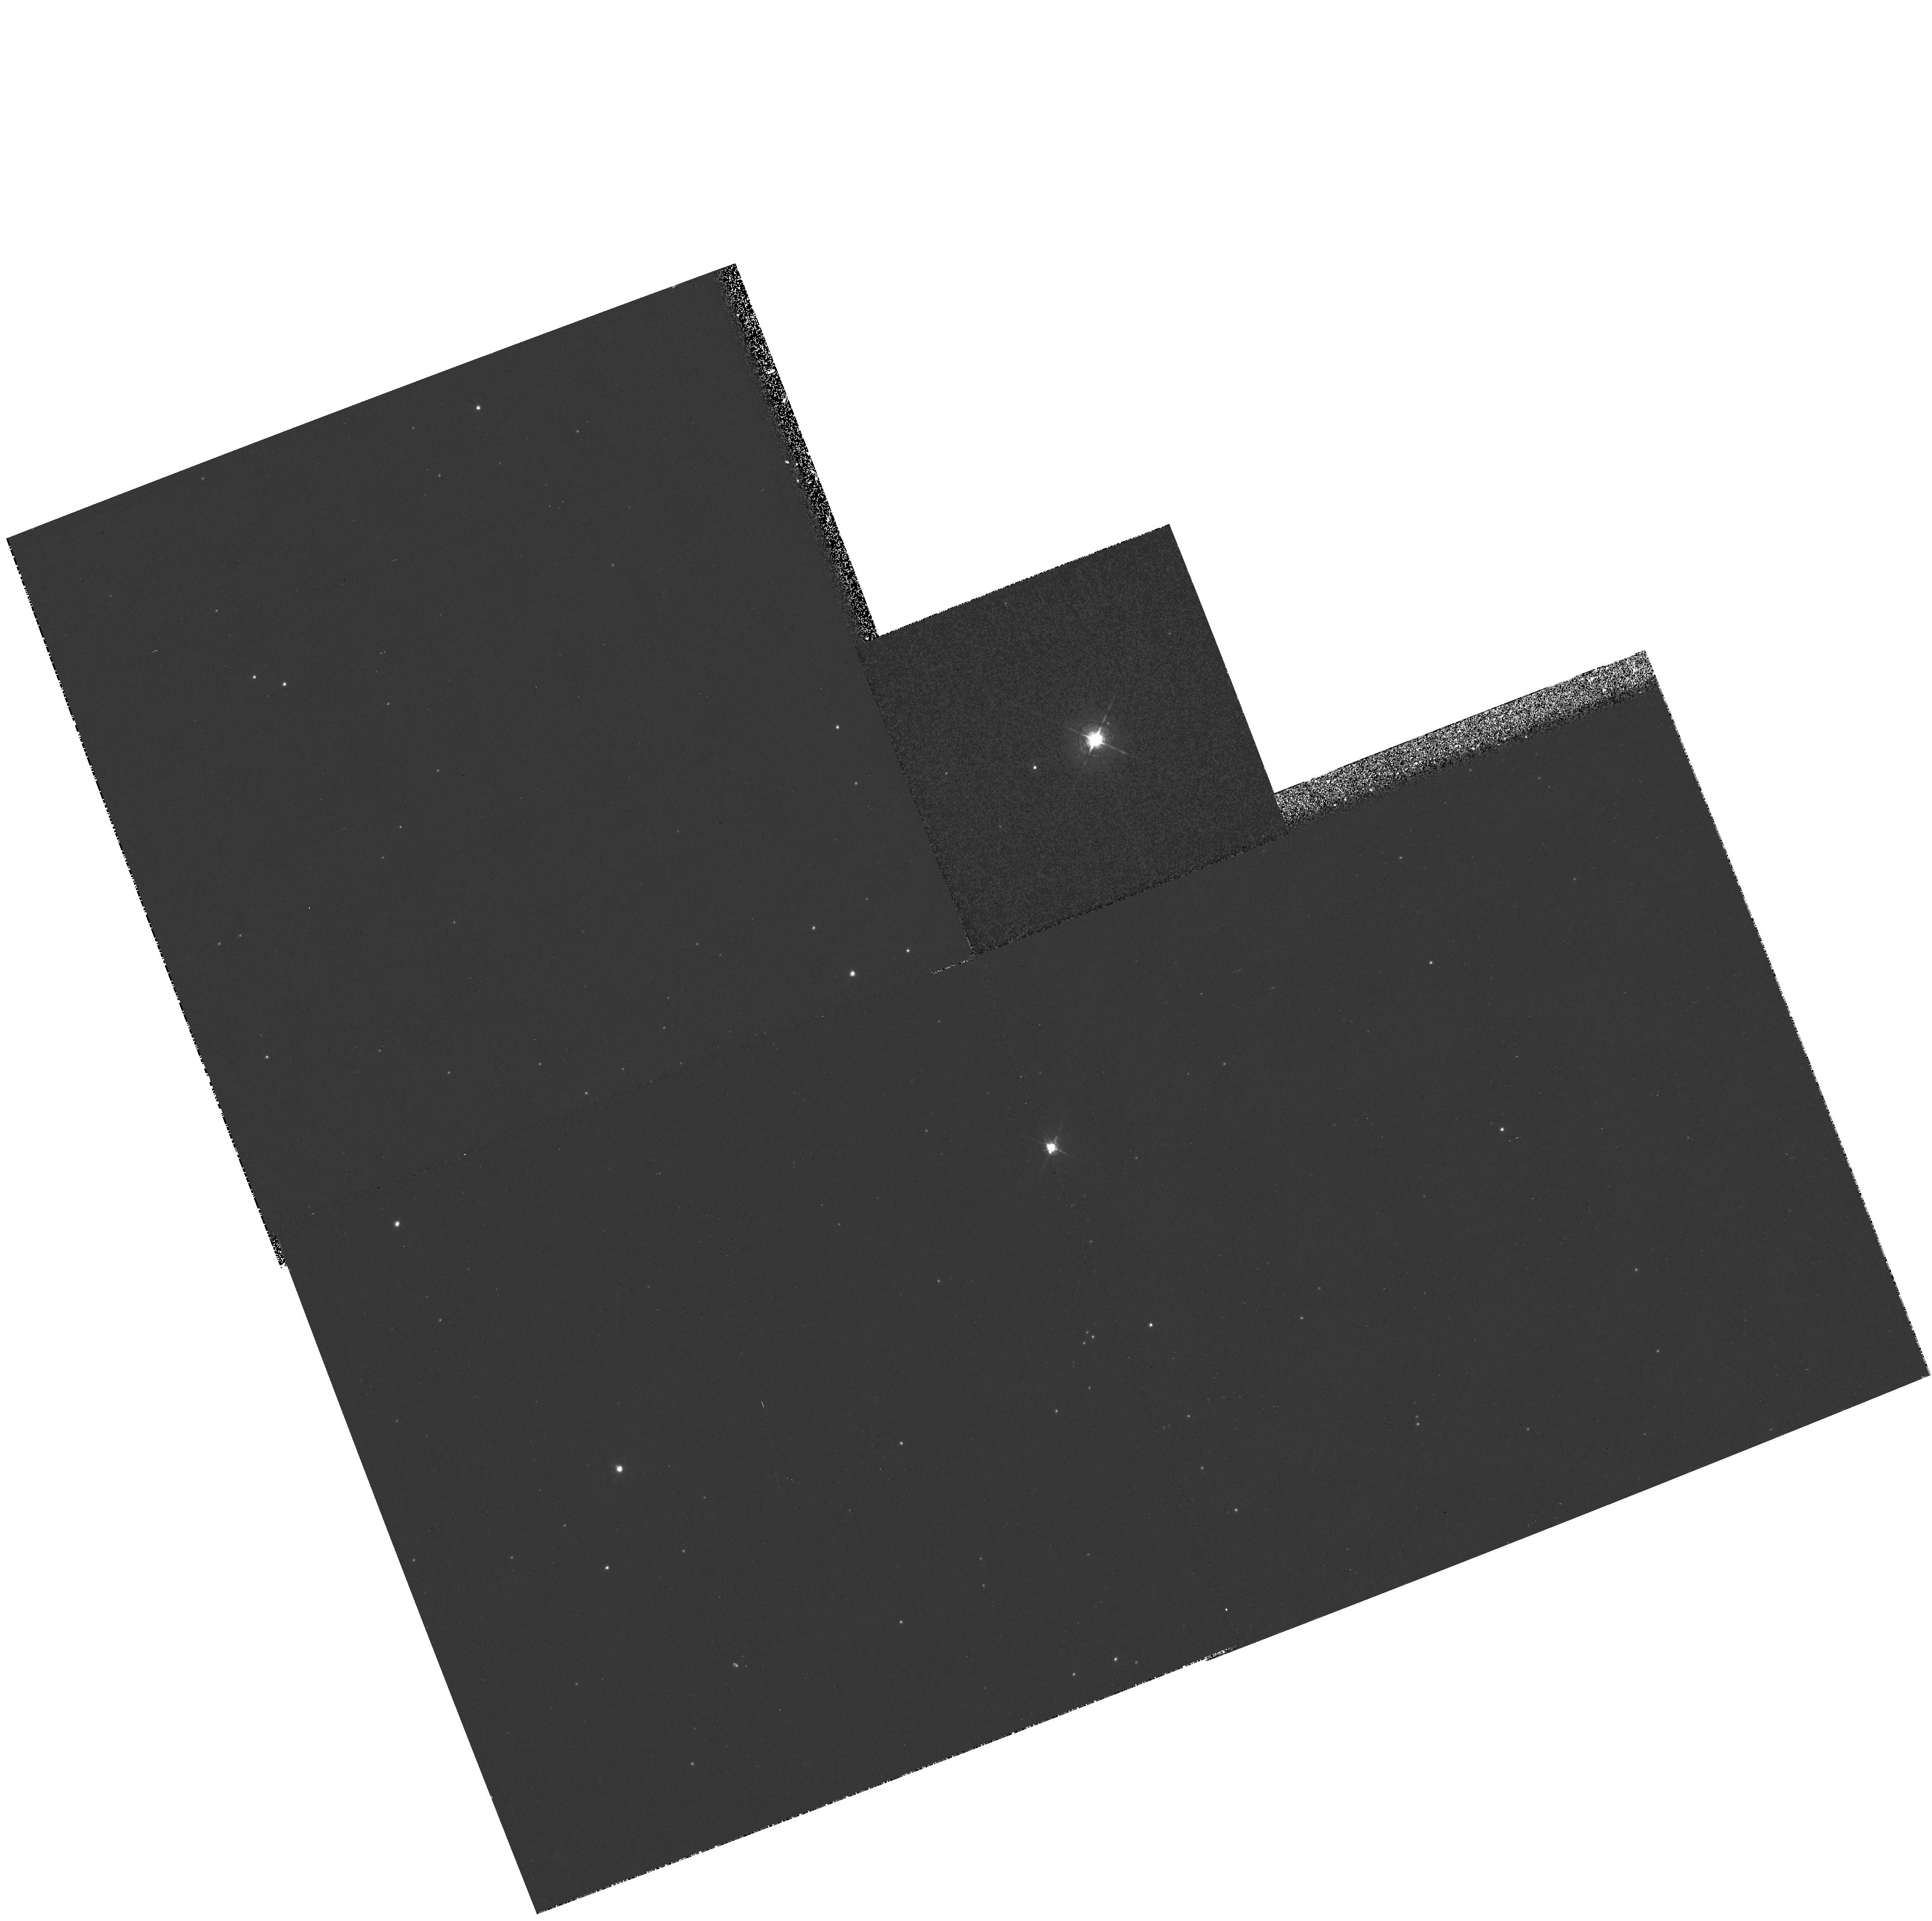
Target: HD269006
Instrument: WFPC2/PC
Filter: F656N
Exposure: 34 min
Observation ID: hst_6540_07_wfpc2_pc_f656n_u4ky07

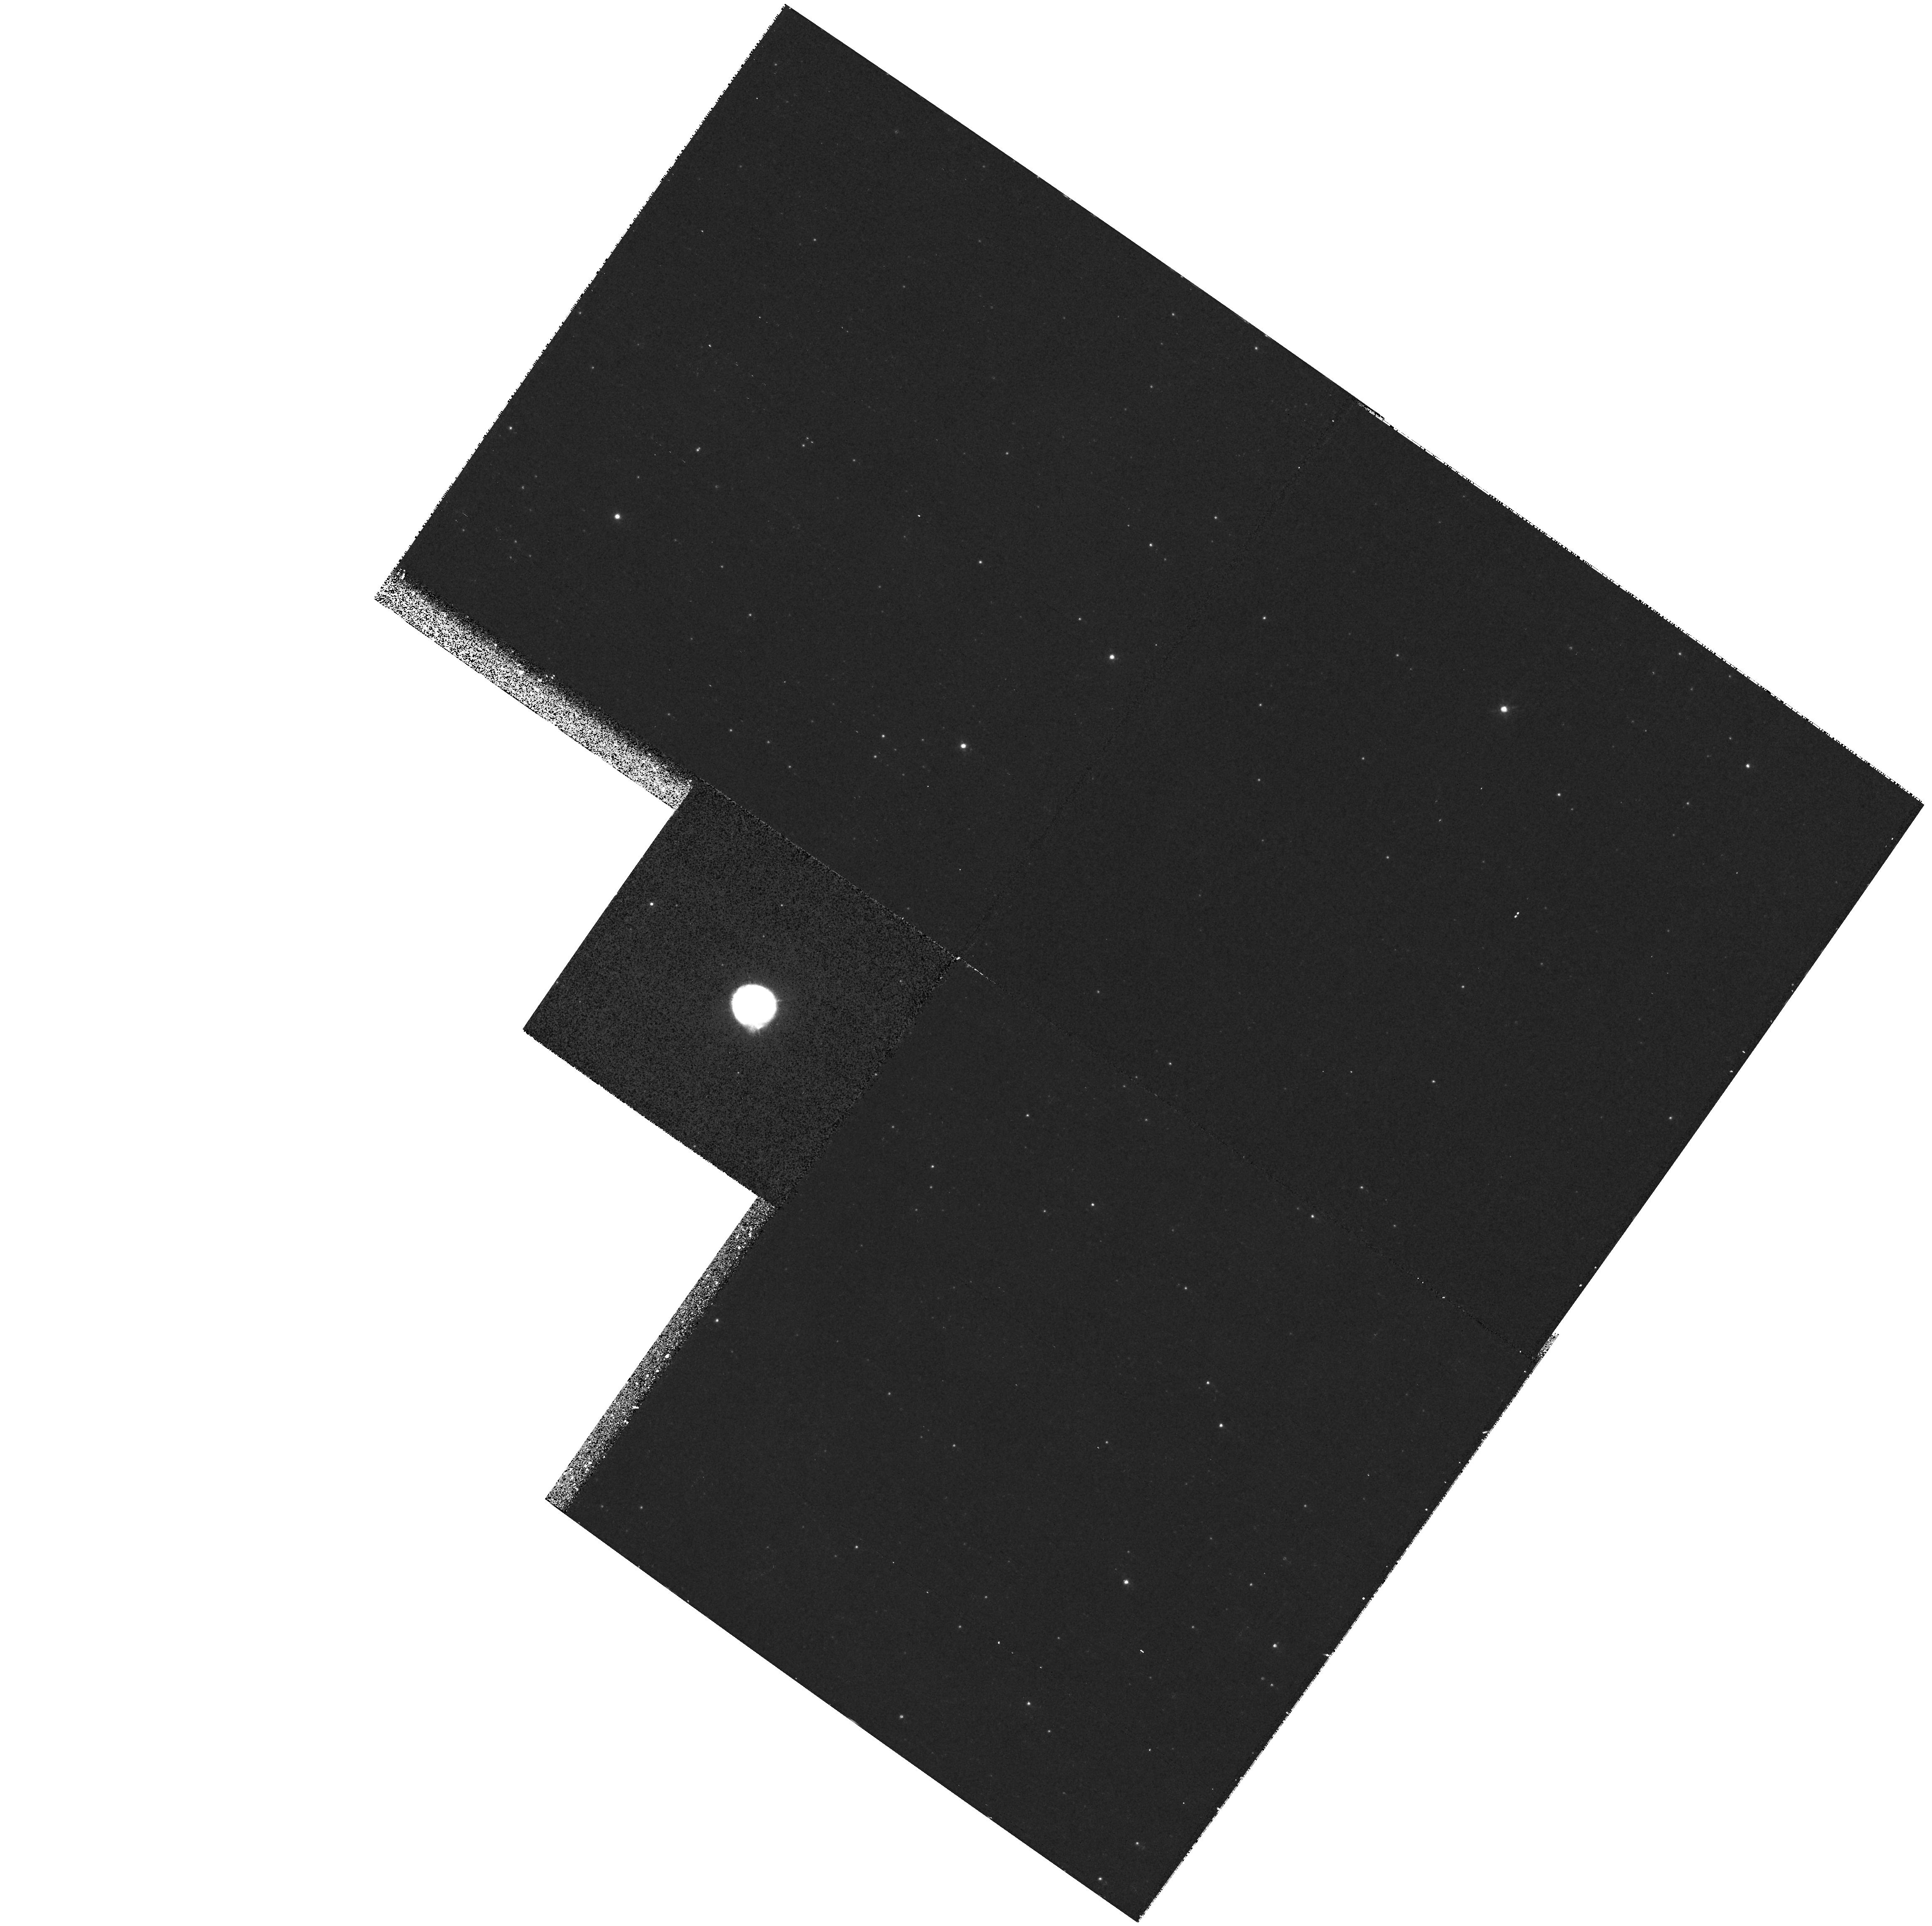
Target: S61
Instrument: WFPC2/PC
Filter: F656N
Exposure: 34 min
Observation ID: hst_6540_01_wfpc2_pc_f656n_u4ky01

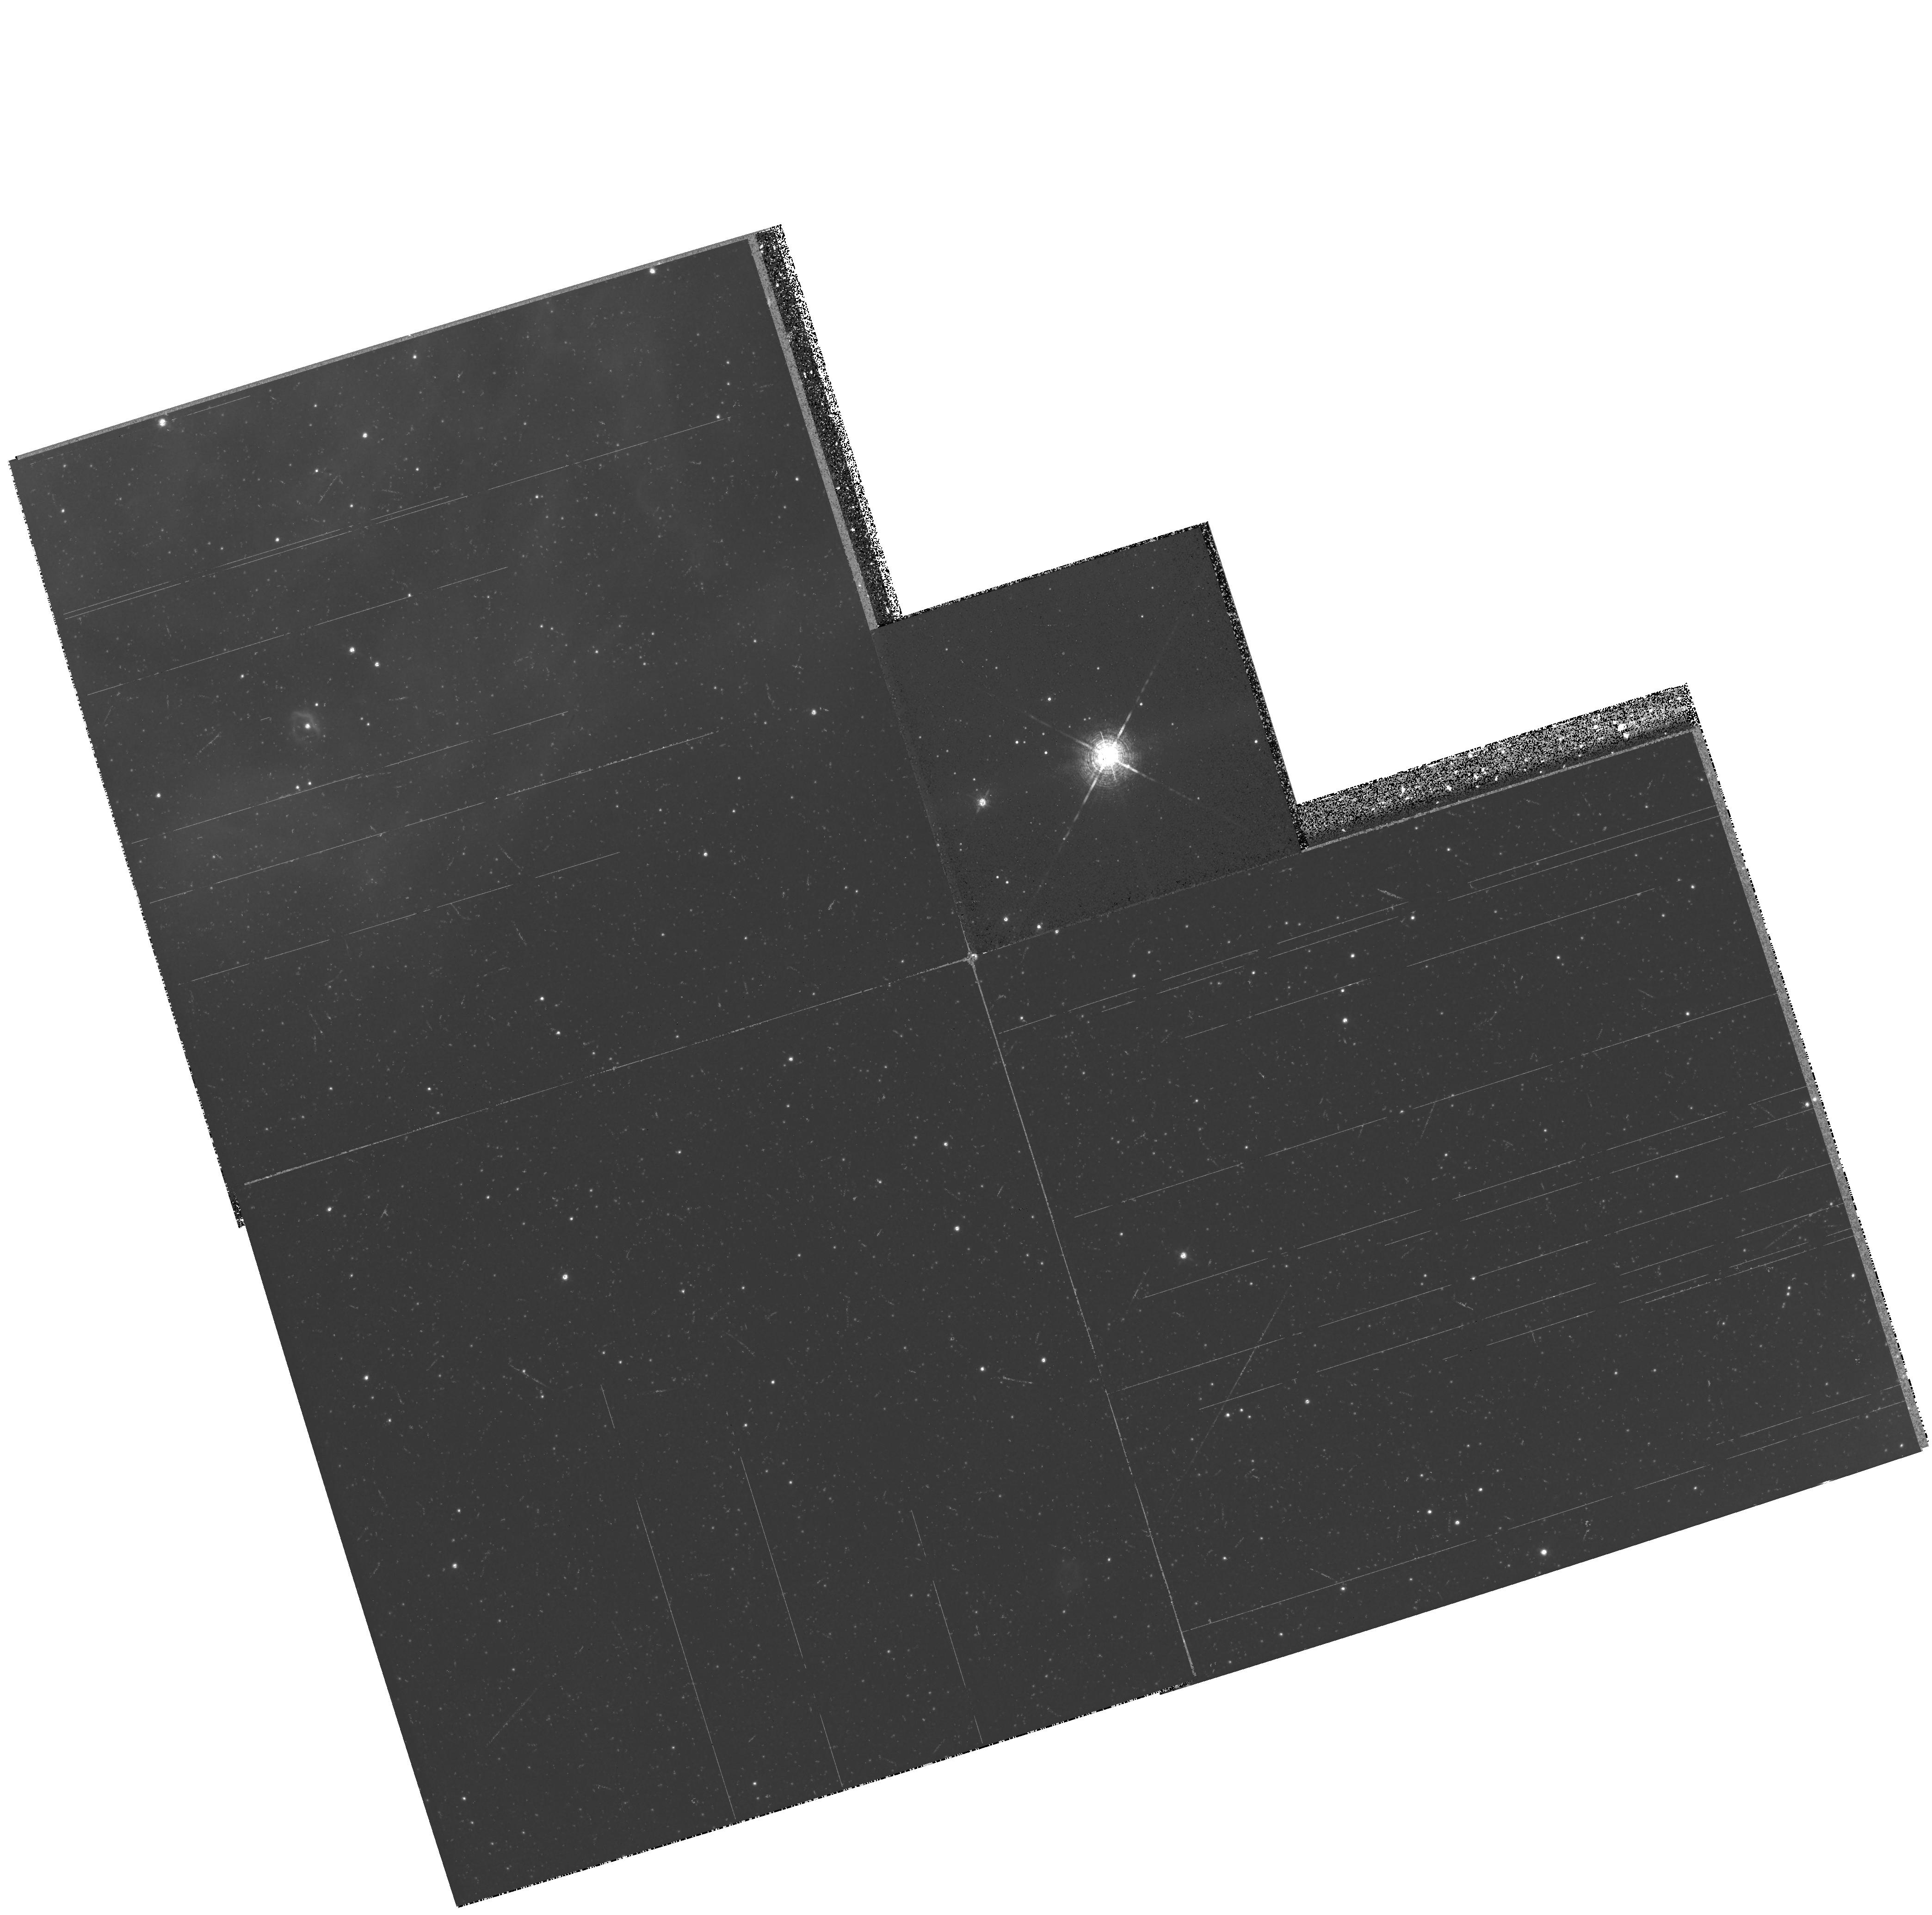
Target: HD35343
Instrument: WFPC2/PC
Filter: F656N
Exposure: 34 min
Observation ID: hst_6540_08_wfpc2_pc_f656n_u4ky08

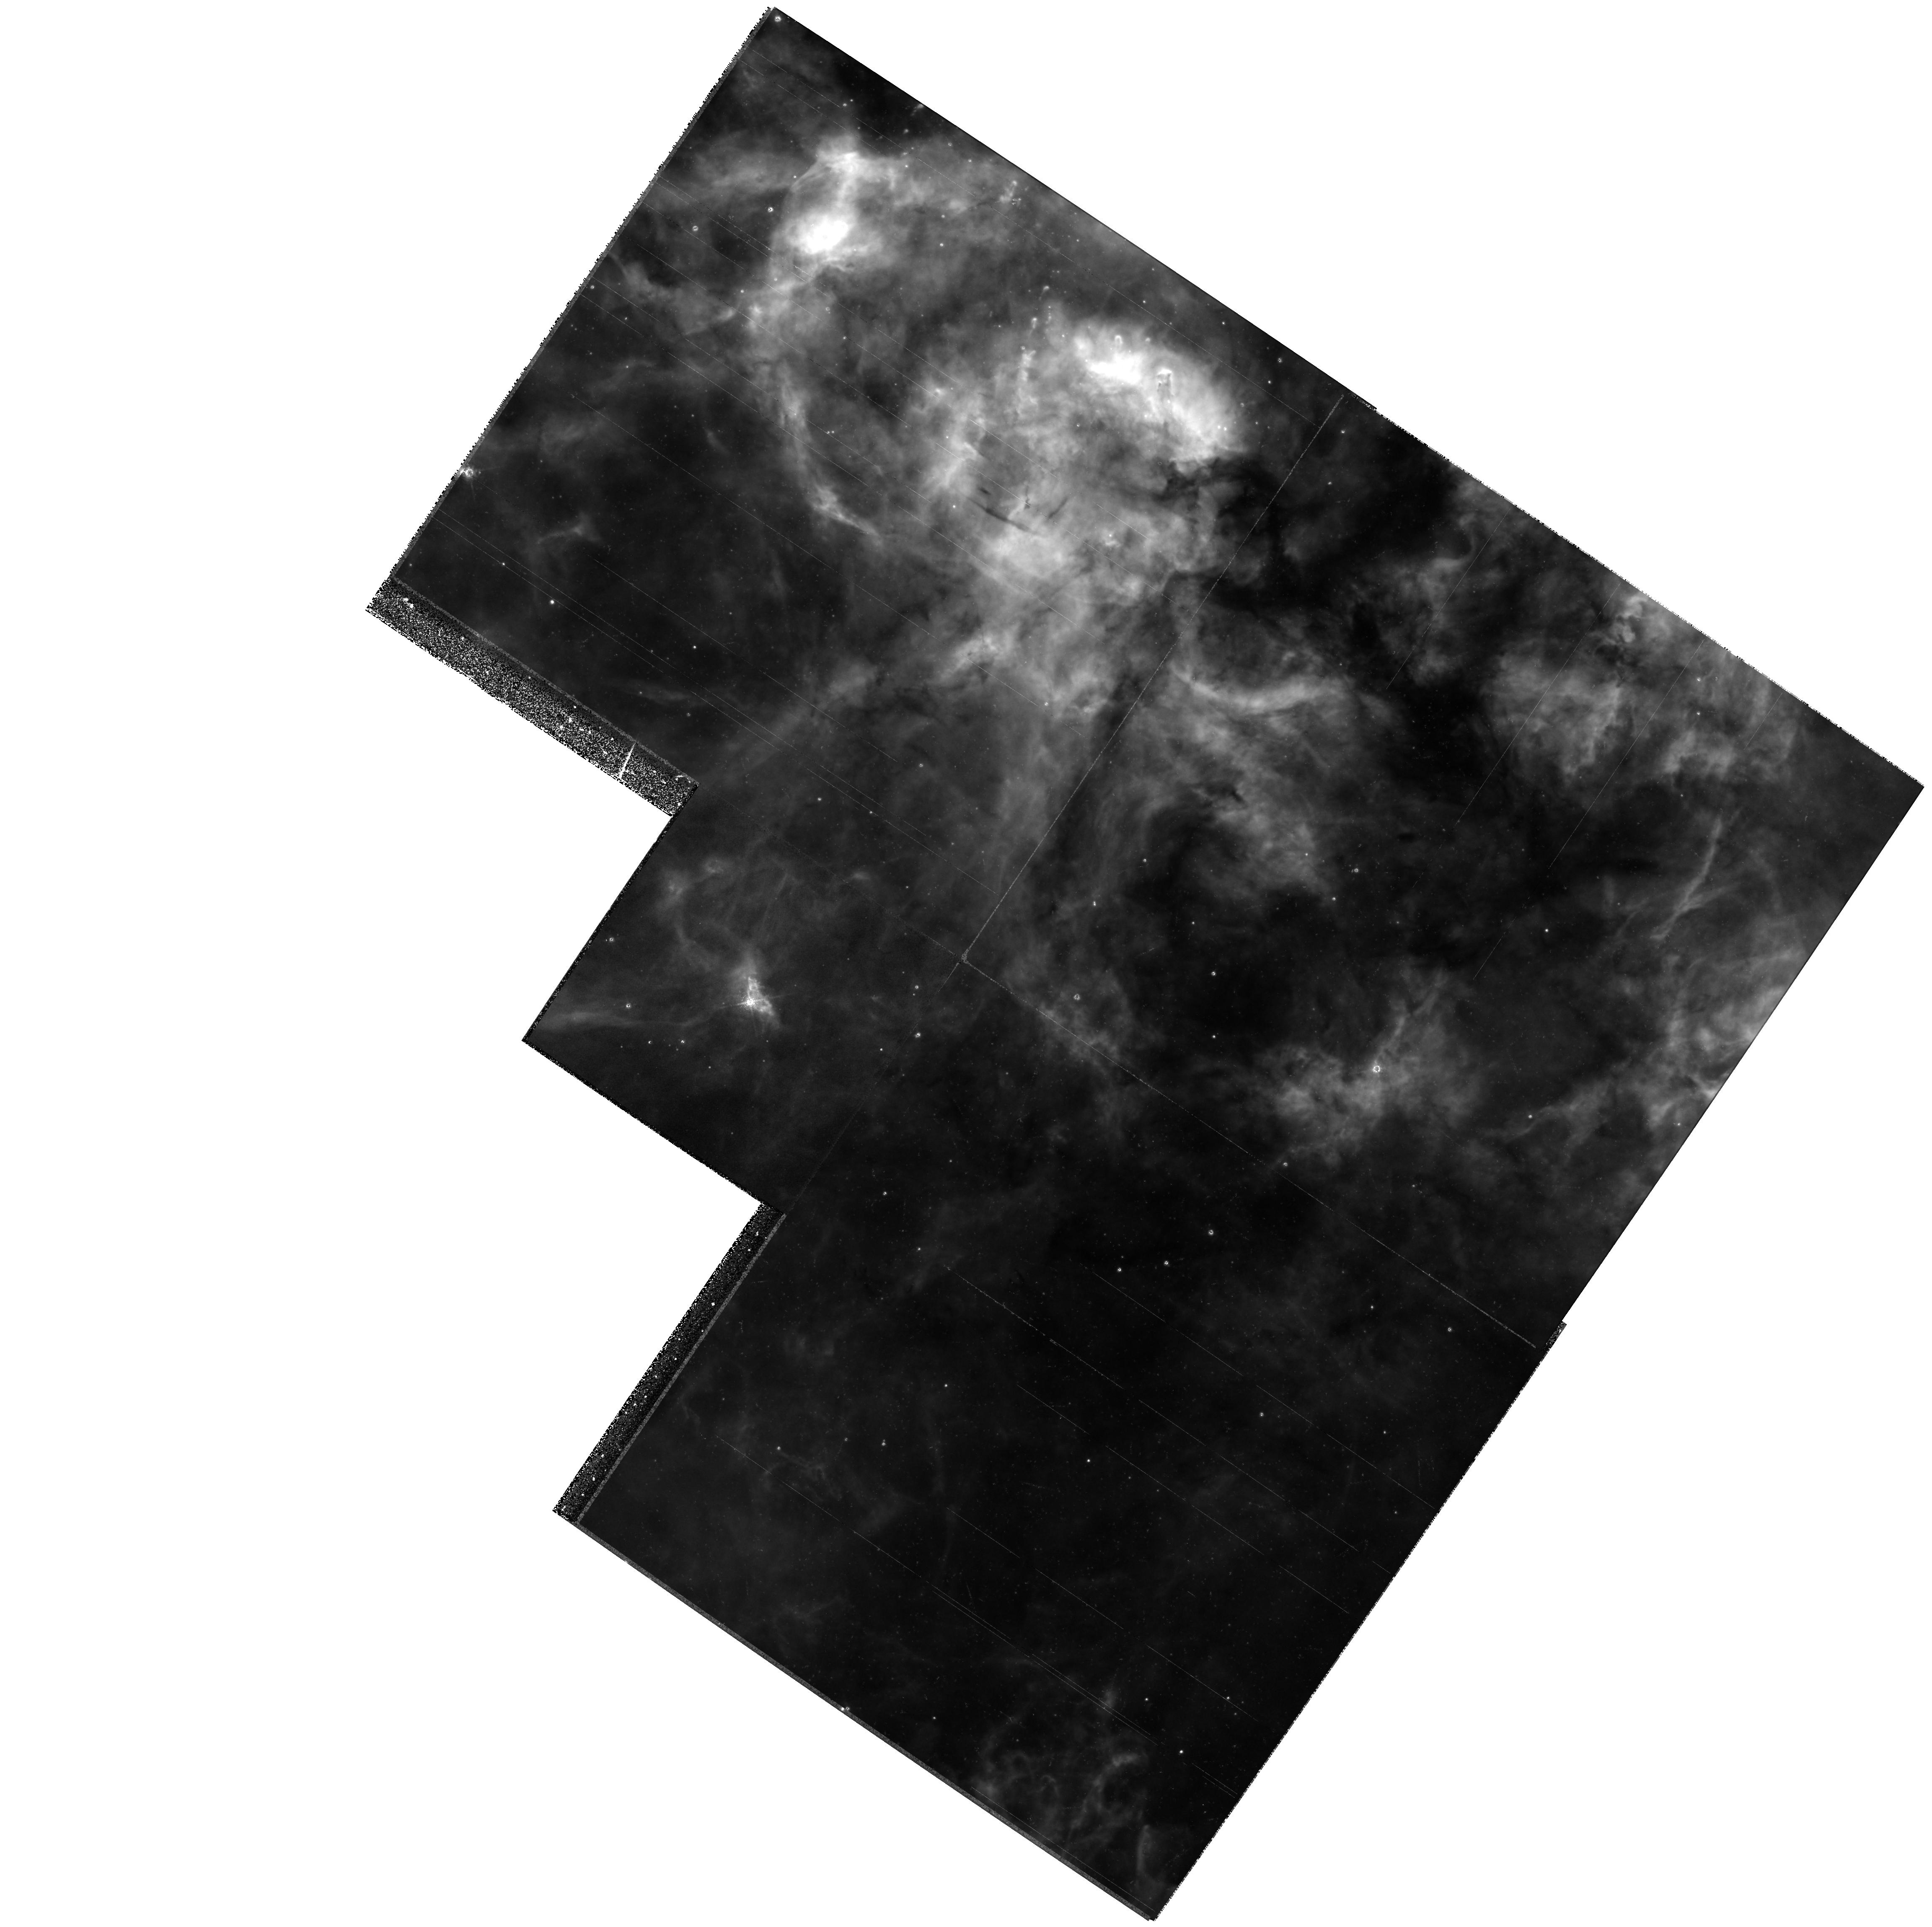
Target: HD269929
Instrument: WFPC2/PC
Filter: F656N
Exposure: 34 min
Observation ID: hst_6540_06_wfpc2_pc_f656n_u4ky06

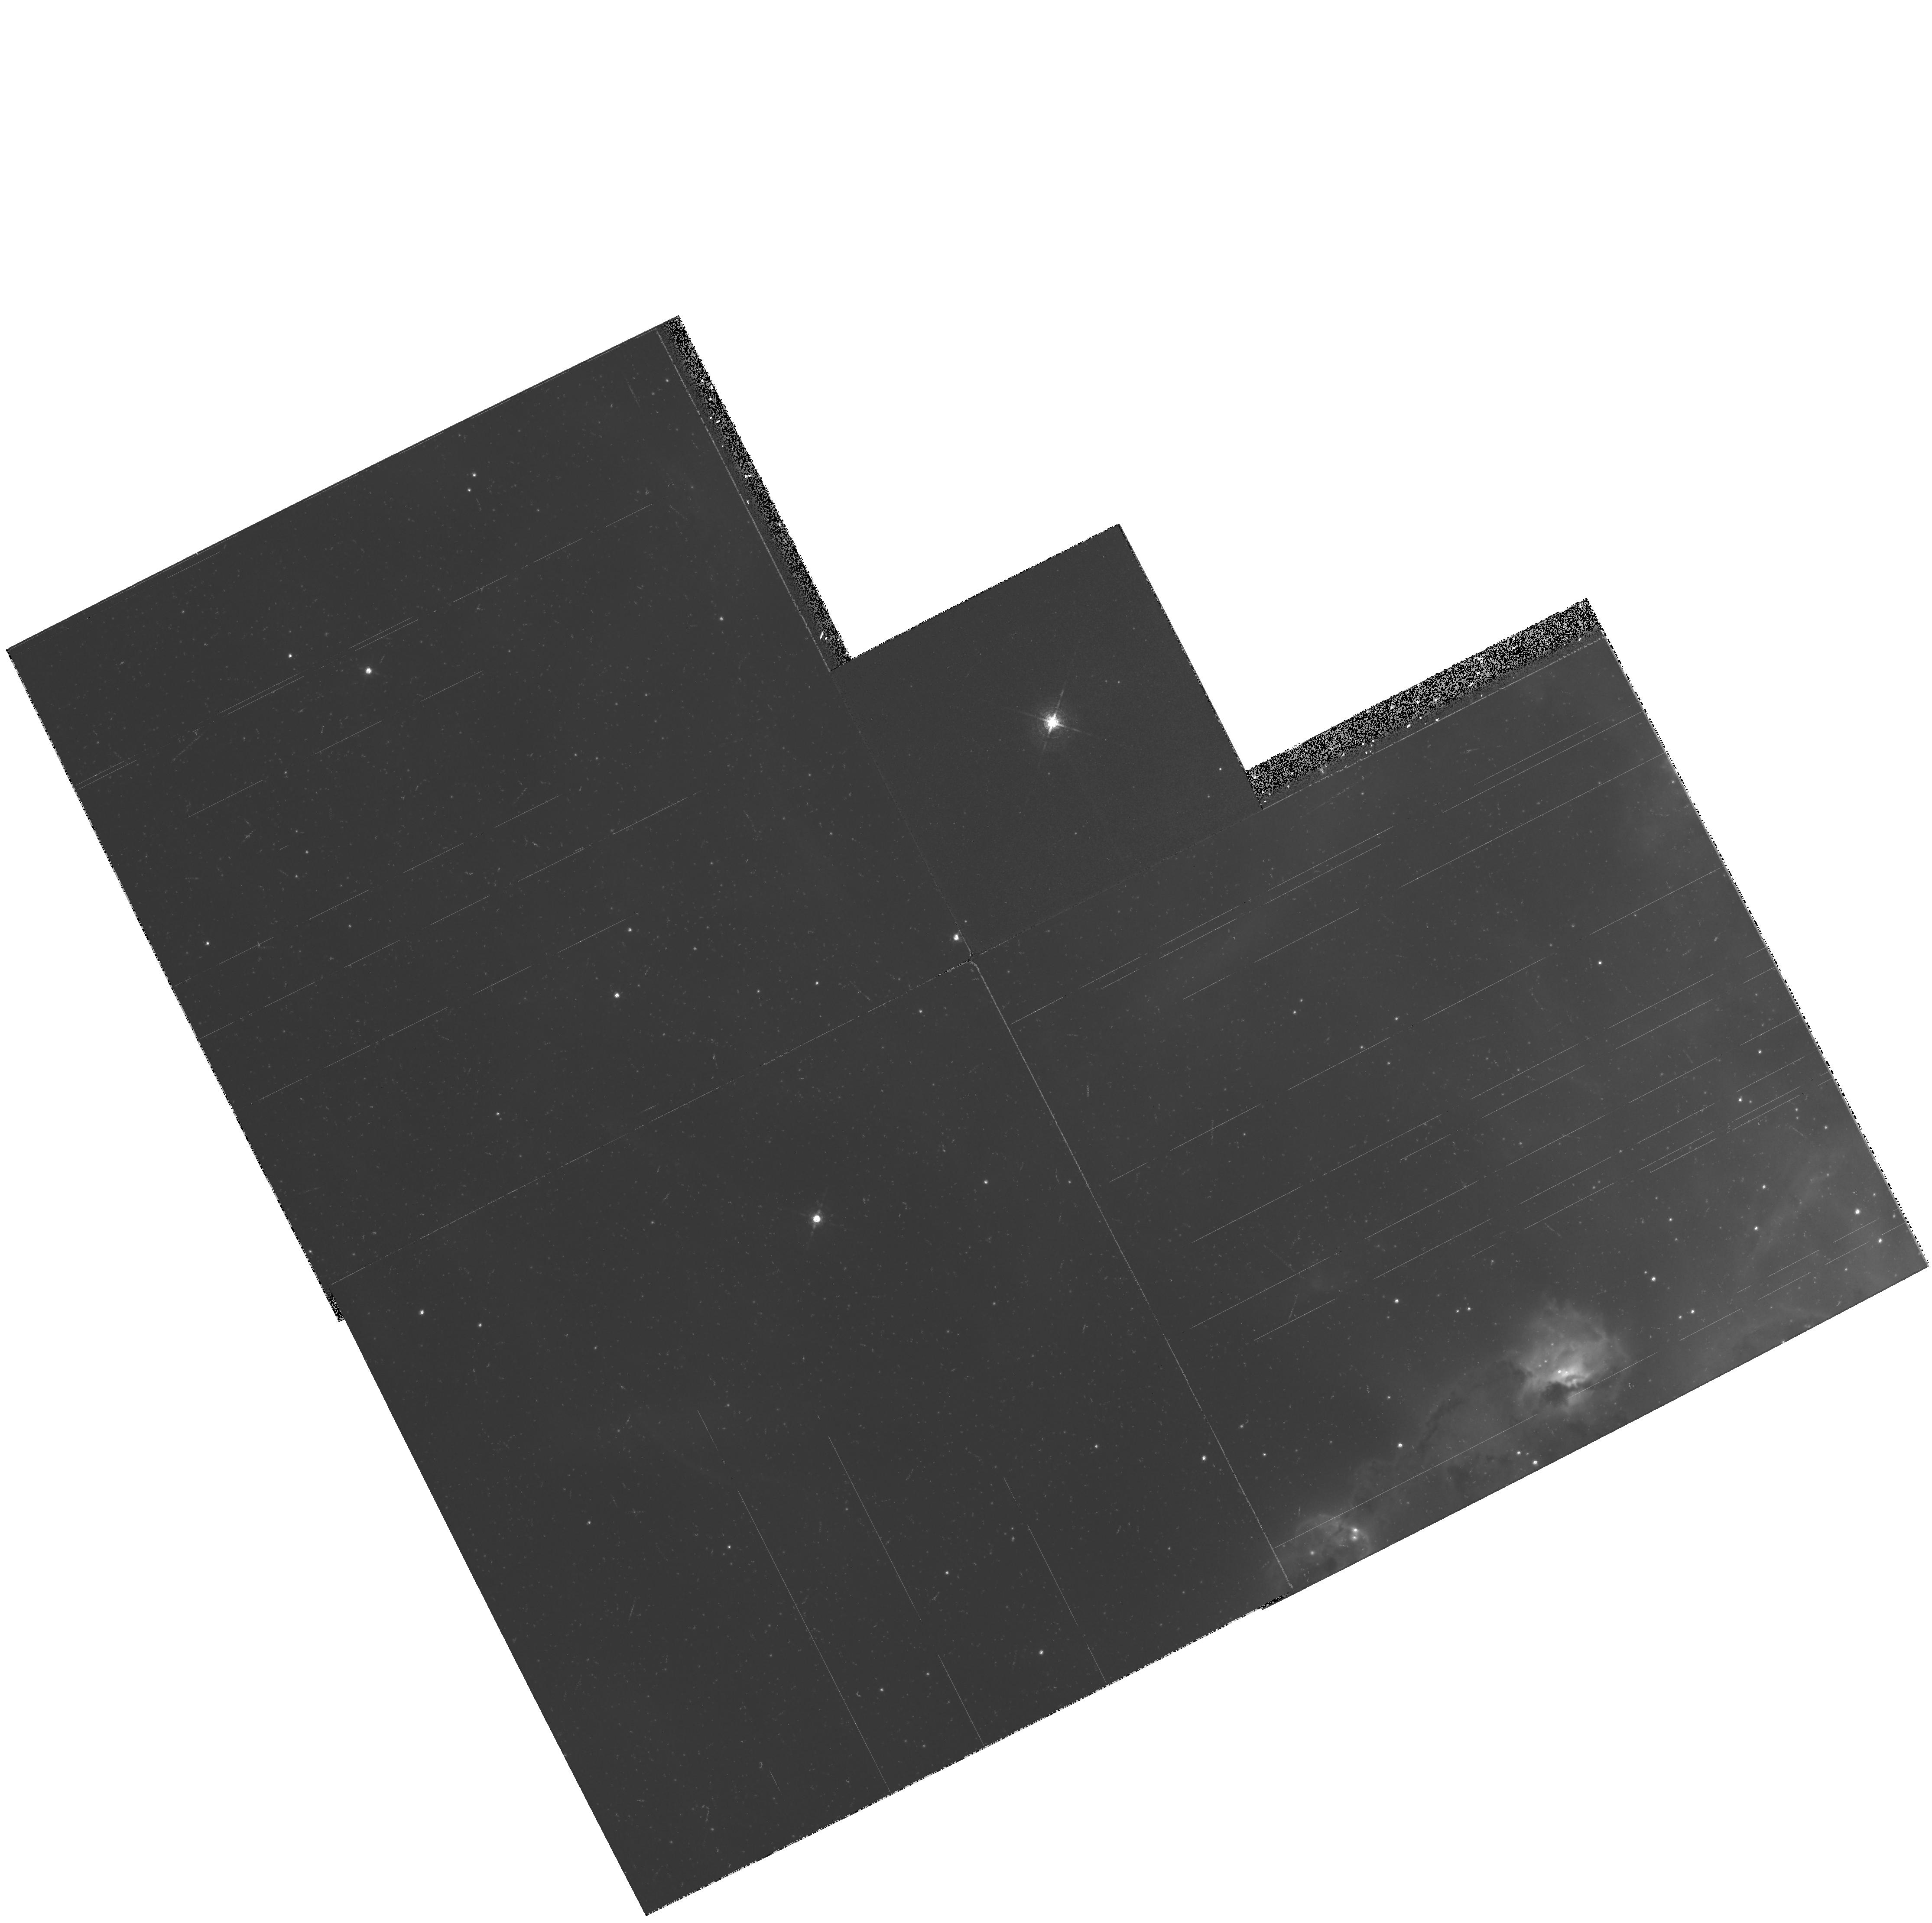
Target: HD5980
Instrument: WFPC2/PC
Filter: F656N
Exposure: 34 min
Observation ID: hst_6540_10_wfpc2_pc_f656n_u4ky10

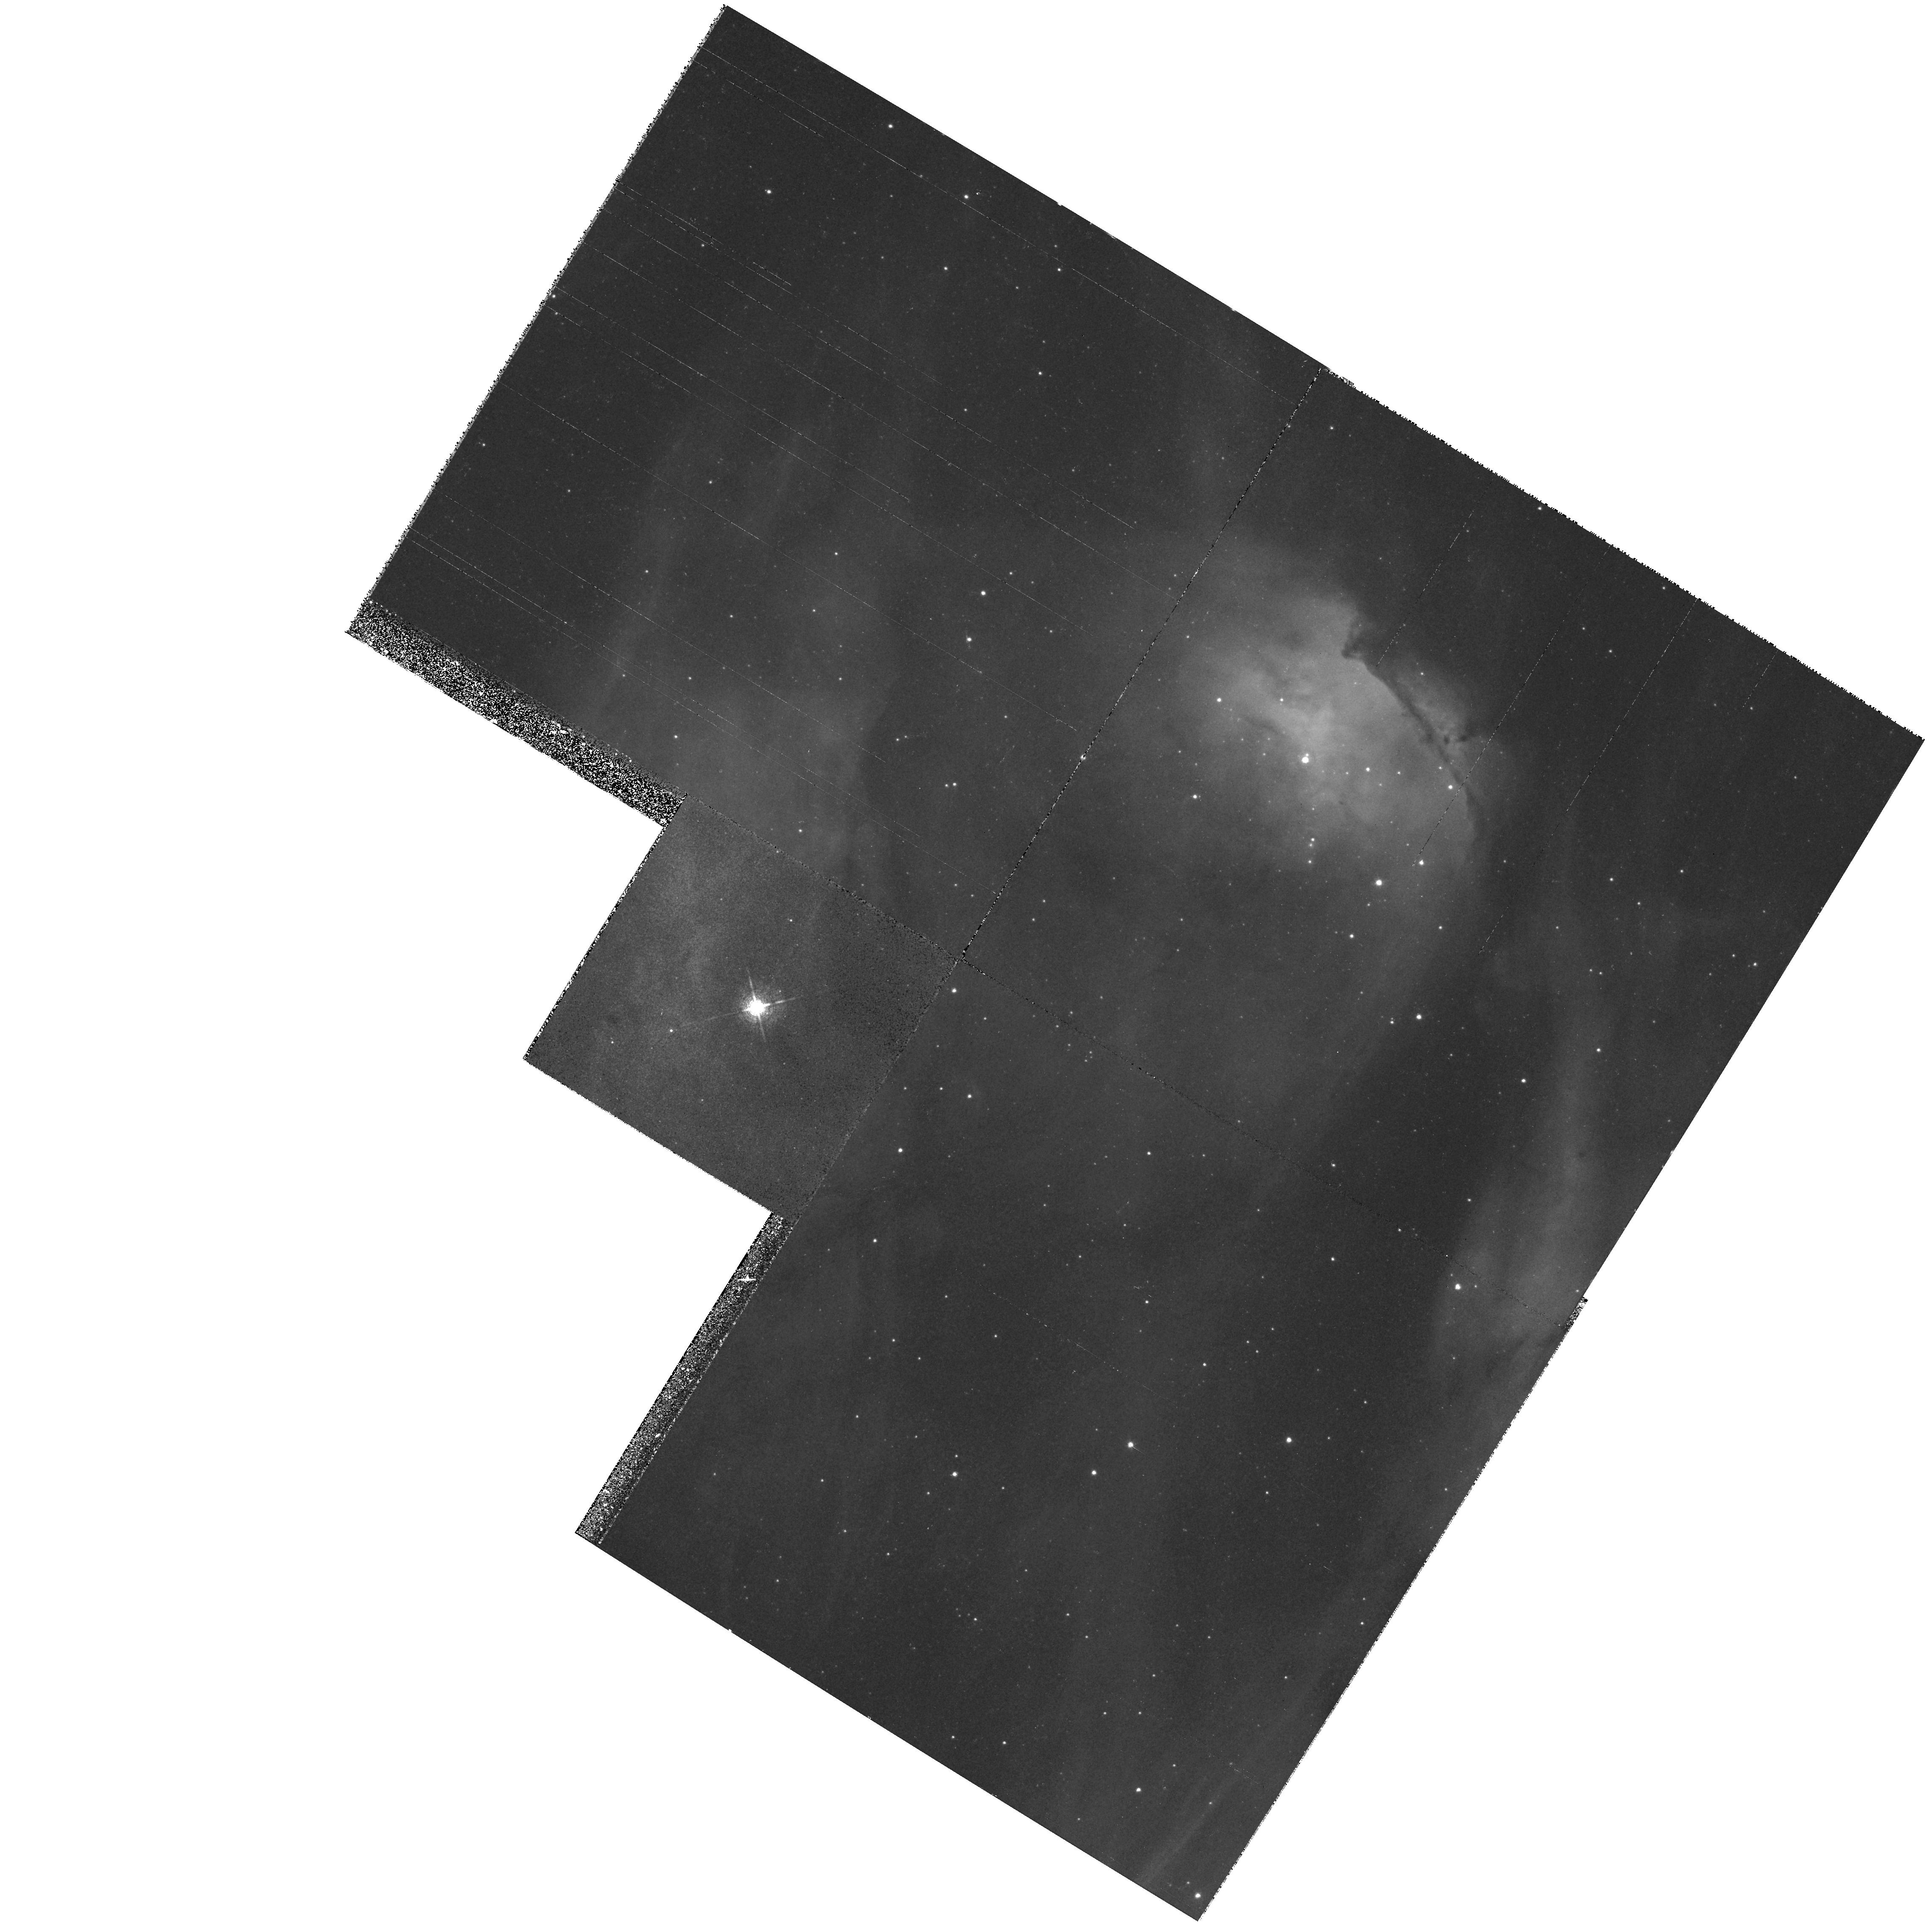
Target: HD269445
Instrument: WFPC2/PC
Filter: F656N
Exposure: 34 min
Observation ID: hst_6540_05_wfpc2_pc_f656n_u4ky05

Imaging Circumstellar Nebulae around Luminous Blue Variables in the Magellanic Clouds (PI: Schulte-Ladbeck, Regina E.)

We propose to exploit the unique spatial resolution of the Planetary Camera to image circumstellar ejecta of hot and luminous stars in the Magellanic Clouds (MCs), where ground- based imaging of new, spectroscopically discovered nebulae is difficult and cannot provide meaningful spatial information. The objectives are to study the distribution of the ionized gas and dust in order to determine the morphology and physical properties of the circumstellar nebulae, by observing them in a narrow, line-free V continuum filter and in the HAlpha emission line. These data will provide information about the mass-loss history of the central stars, important for understanding the evolution of massive stars and of the interstellar medium of their host galaxies. Two aspects of this proposal are of particular significance: the study of the nebular morphology, to provide input to hydrodynamic models now becoming available, and the determination of the total mass ejected, which can now be predicted with the latest theoretical models of massive-star evolution. This promises to supply us with a much better knowledge of the statistical properties of LBV nebulae, which is needed to test evolutionary models. There is a larger number of LBVs and candidates known in the MCs than in the Galaxy, and only HST is capable to provide sufficent spatial resolution to study them.